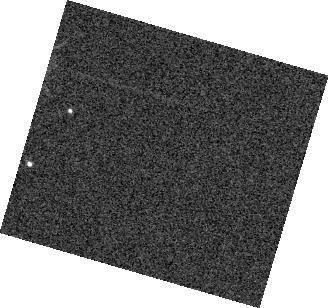
Target: VHS1256-1257B
Instrument: WFC3/IR
Filter: F132N
Exposure: 2 min
Observation ID: hst_16036_03_wfc3_ir_f132n_ie8203

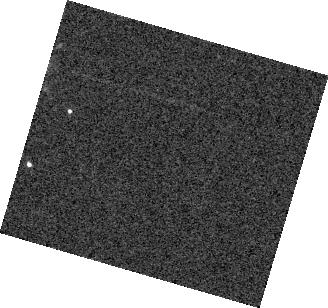
Target: VHS1256-1257B
Instrument: WFC3/IR
Filter: F132N
Exposure: 2 min
Observation ID: hst_16036_04_wfc3_ir_f132n_ie8204

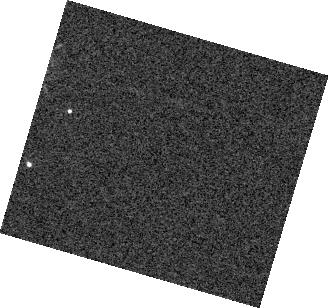
Target: VHS1256-1257B
Instrument: WFC3/IR
Filter: F132N
Exposure: 2 min
Observation ID: hst_16036_07_wfc3_ir_f132n_ie8207

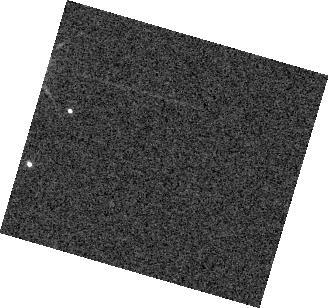
Target: VHS1256-1257B
Instrument: WFC3/IR
Filter: F132N
Exposure: 3 min
Observation ID: hst_16036_01_wfc3_ir_f132n_ie8201

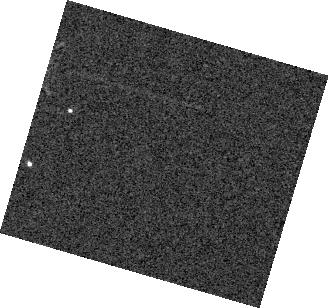
Target: VHS1256-1257B
Instrument: WFC3/IR
Filter: F132N
Exposure: 2 min
Observation ID: hst_16036_02_wfc3_ir_f132n_ie8202

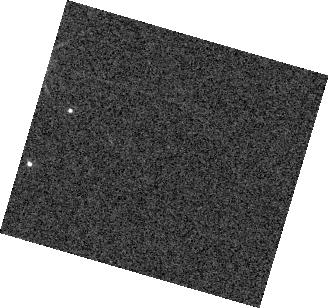
Target: VHS1256-1257B
Instrument: WFC3/IR
Filter: F132N
Exposure: 2 min
Observation ID: hst_16036_06_wfc3_ir_f132n_ie8206

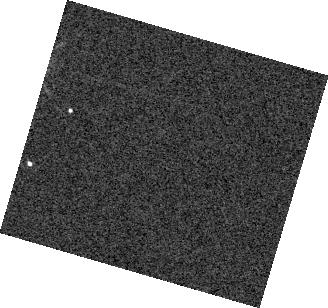
Target: VHS1256-1257B
Instrument: WFC3/IR
Filter: F132N
Exposure: 2 min
Observation ID: hst_16036_05_wfc3_ir_f132n_ie8205

Mapping Clouds on a Variable Planetary-Mass Companion (PI: Zhou, Yifan)

Time-series observations of rotational modulations in brown dwarfs and planetary-mass companions are a powerful tool to characterize ultra-cool atmospheres. In particular, the chromatic variations in variability amplitudes place strong constraints on the properties of heterogeneous clouds, and the temporal evolution of the lightcurve directly probes the physical processes that drive atmospheric circulation. We recently discovered that a planetary-mass companion has a J-band variability of more than 22%. This is so far the largest variability amplitude discovered for a PMC and offers the best opportunity for a detailed characterization of an ultra-cool, very low surface gravity atmosphere. We propose fifteen orbits HST/WFC3/IR G141 time-series observations of this companion. We have developed a seven-visit strategy to establish a time baseline of ~60 hrs, which will continuously monitor our target for two rotation periods. These spectrally-resolved rotational modulated variability measurements will provide a measure to distinguish and characterize multiple aspects of atmospheric heterogeneity. This precise light curve will determine this object's circulation patterns. This object will also be monitored by Spitzer at 4.5-micron band in the near future through a compleetary program. This proposal and the Spitzer observations together will determine this object's mid- to long-term atmospheric evolution. Importantly, this object is also a JWST ERS program target which will result in a high-quality 2 to 28 micron JWST spectrum. The atmospheric structures and their temporal evolution revealed in these observations will provide crucial context for interpreting its JWST spectrum.